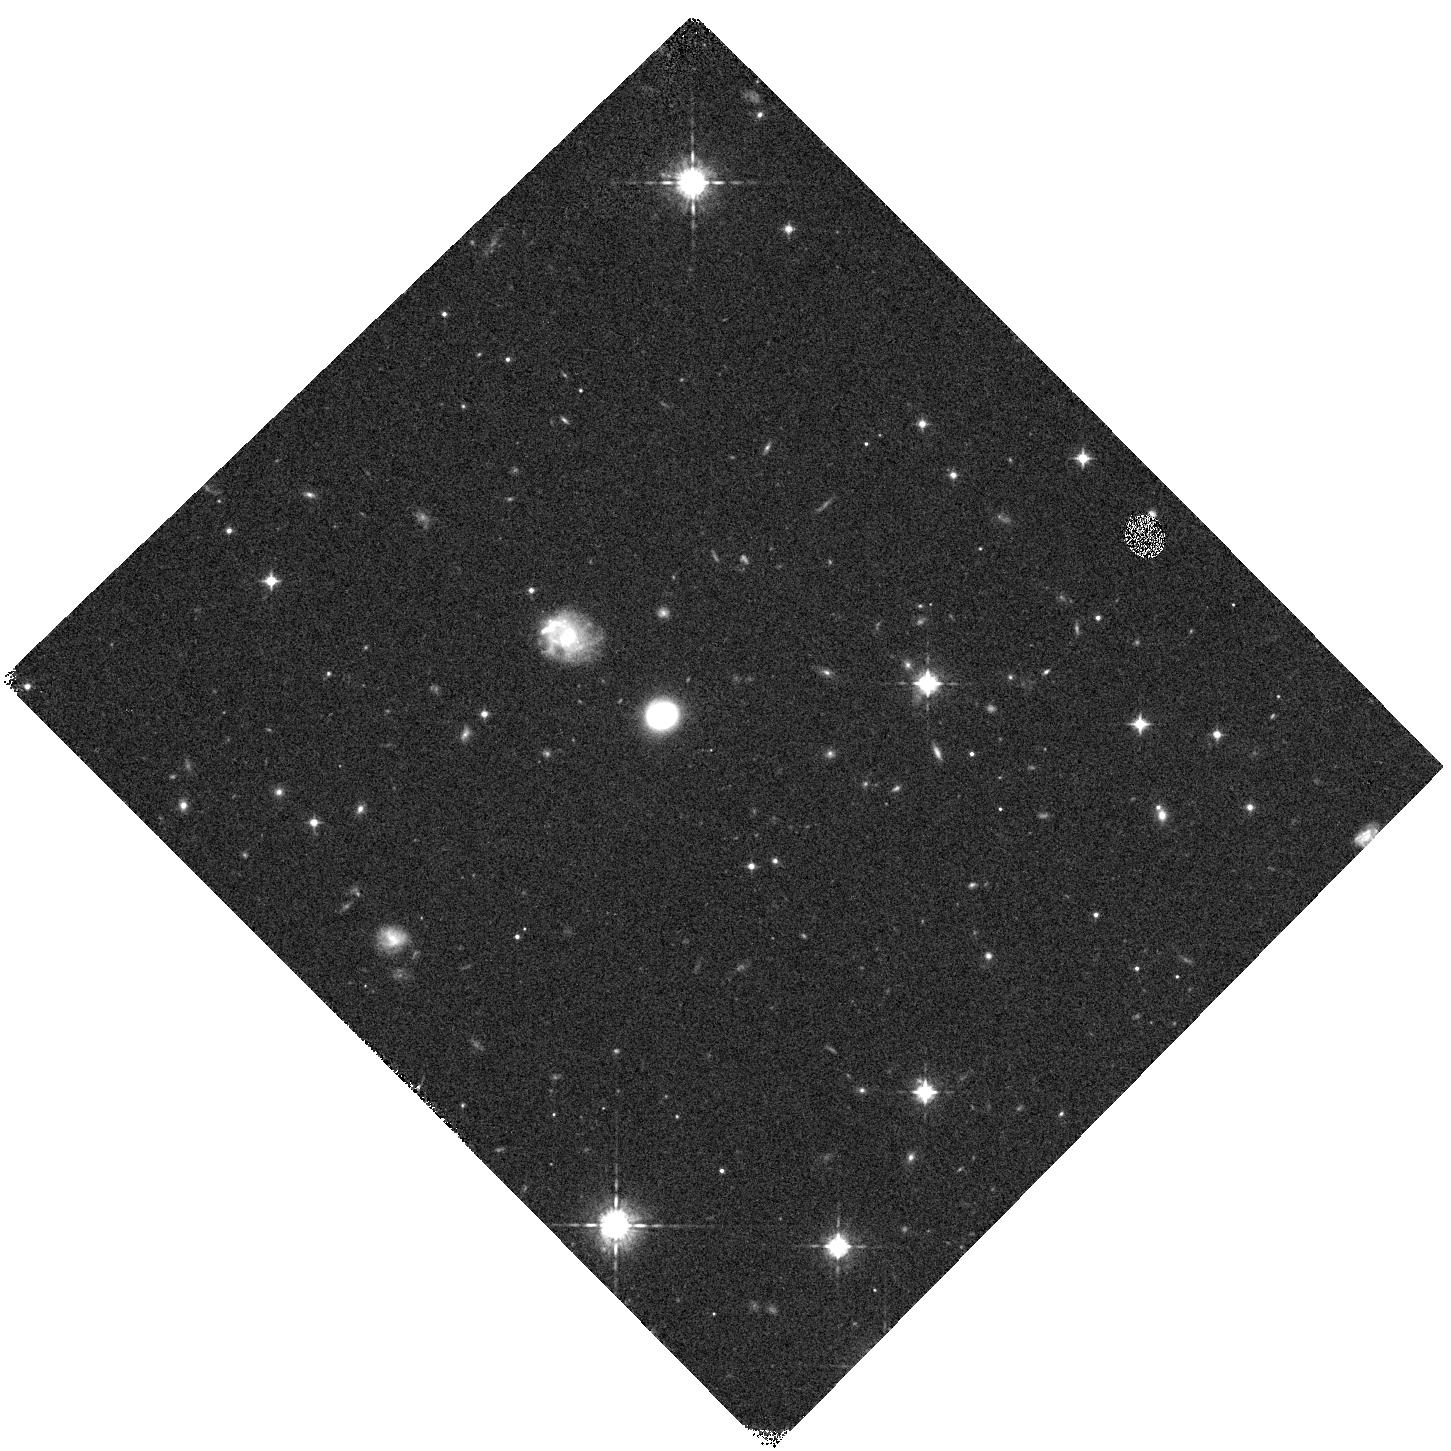
Target: FIELD080517. Instrument: WFC3/IR. Filter: F098M. Exposure: 12 min. Observation ID: hst_14276_01_wfc3_ir_f098m_icxf01

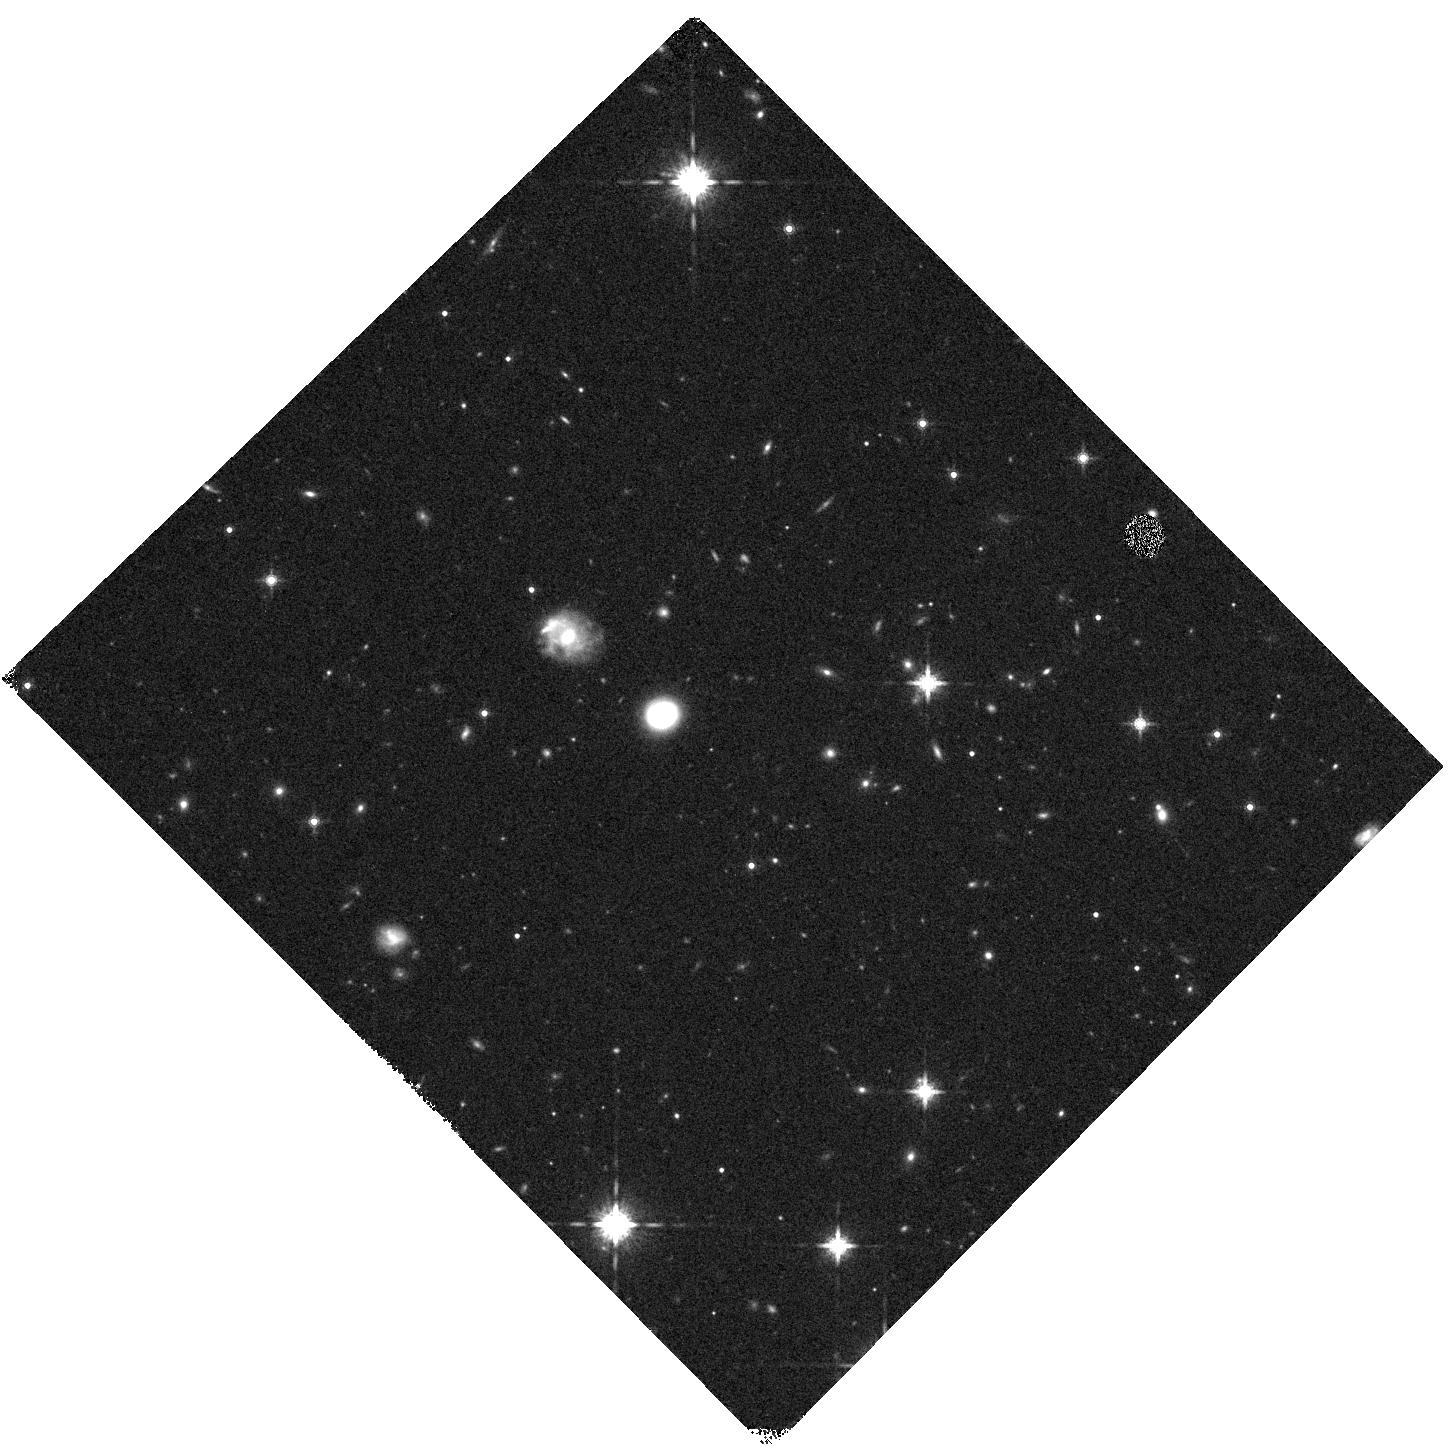
Target: FIELD080517. Instrument: WFC3/IR. Filter: F160W. Exposure: 8 min. Observation ID: hst_14276_01_wfc3_ir_f160w_icxf01

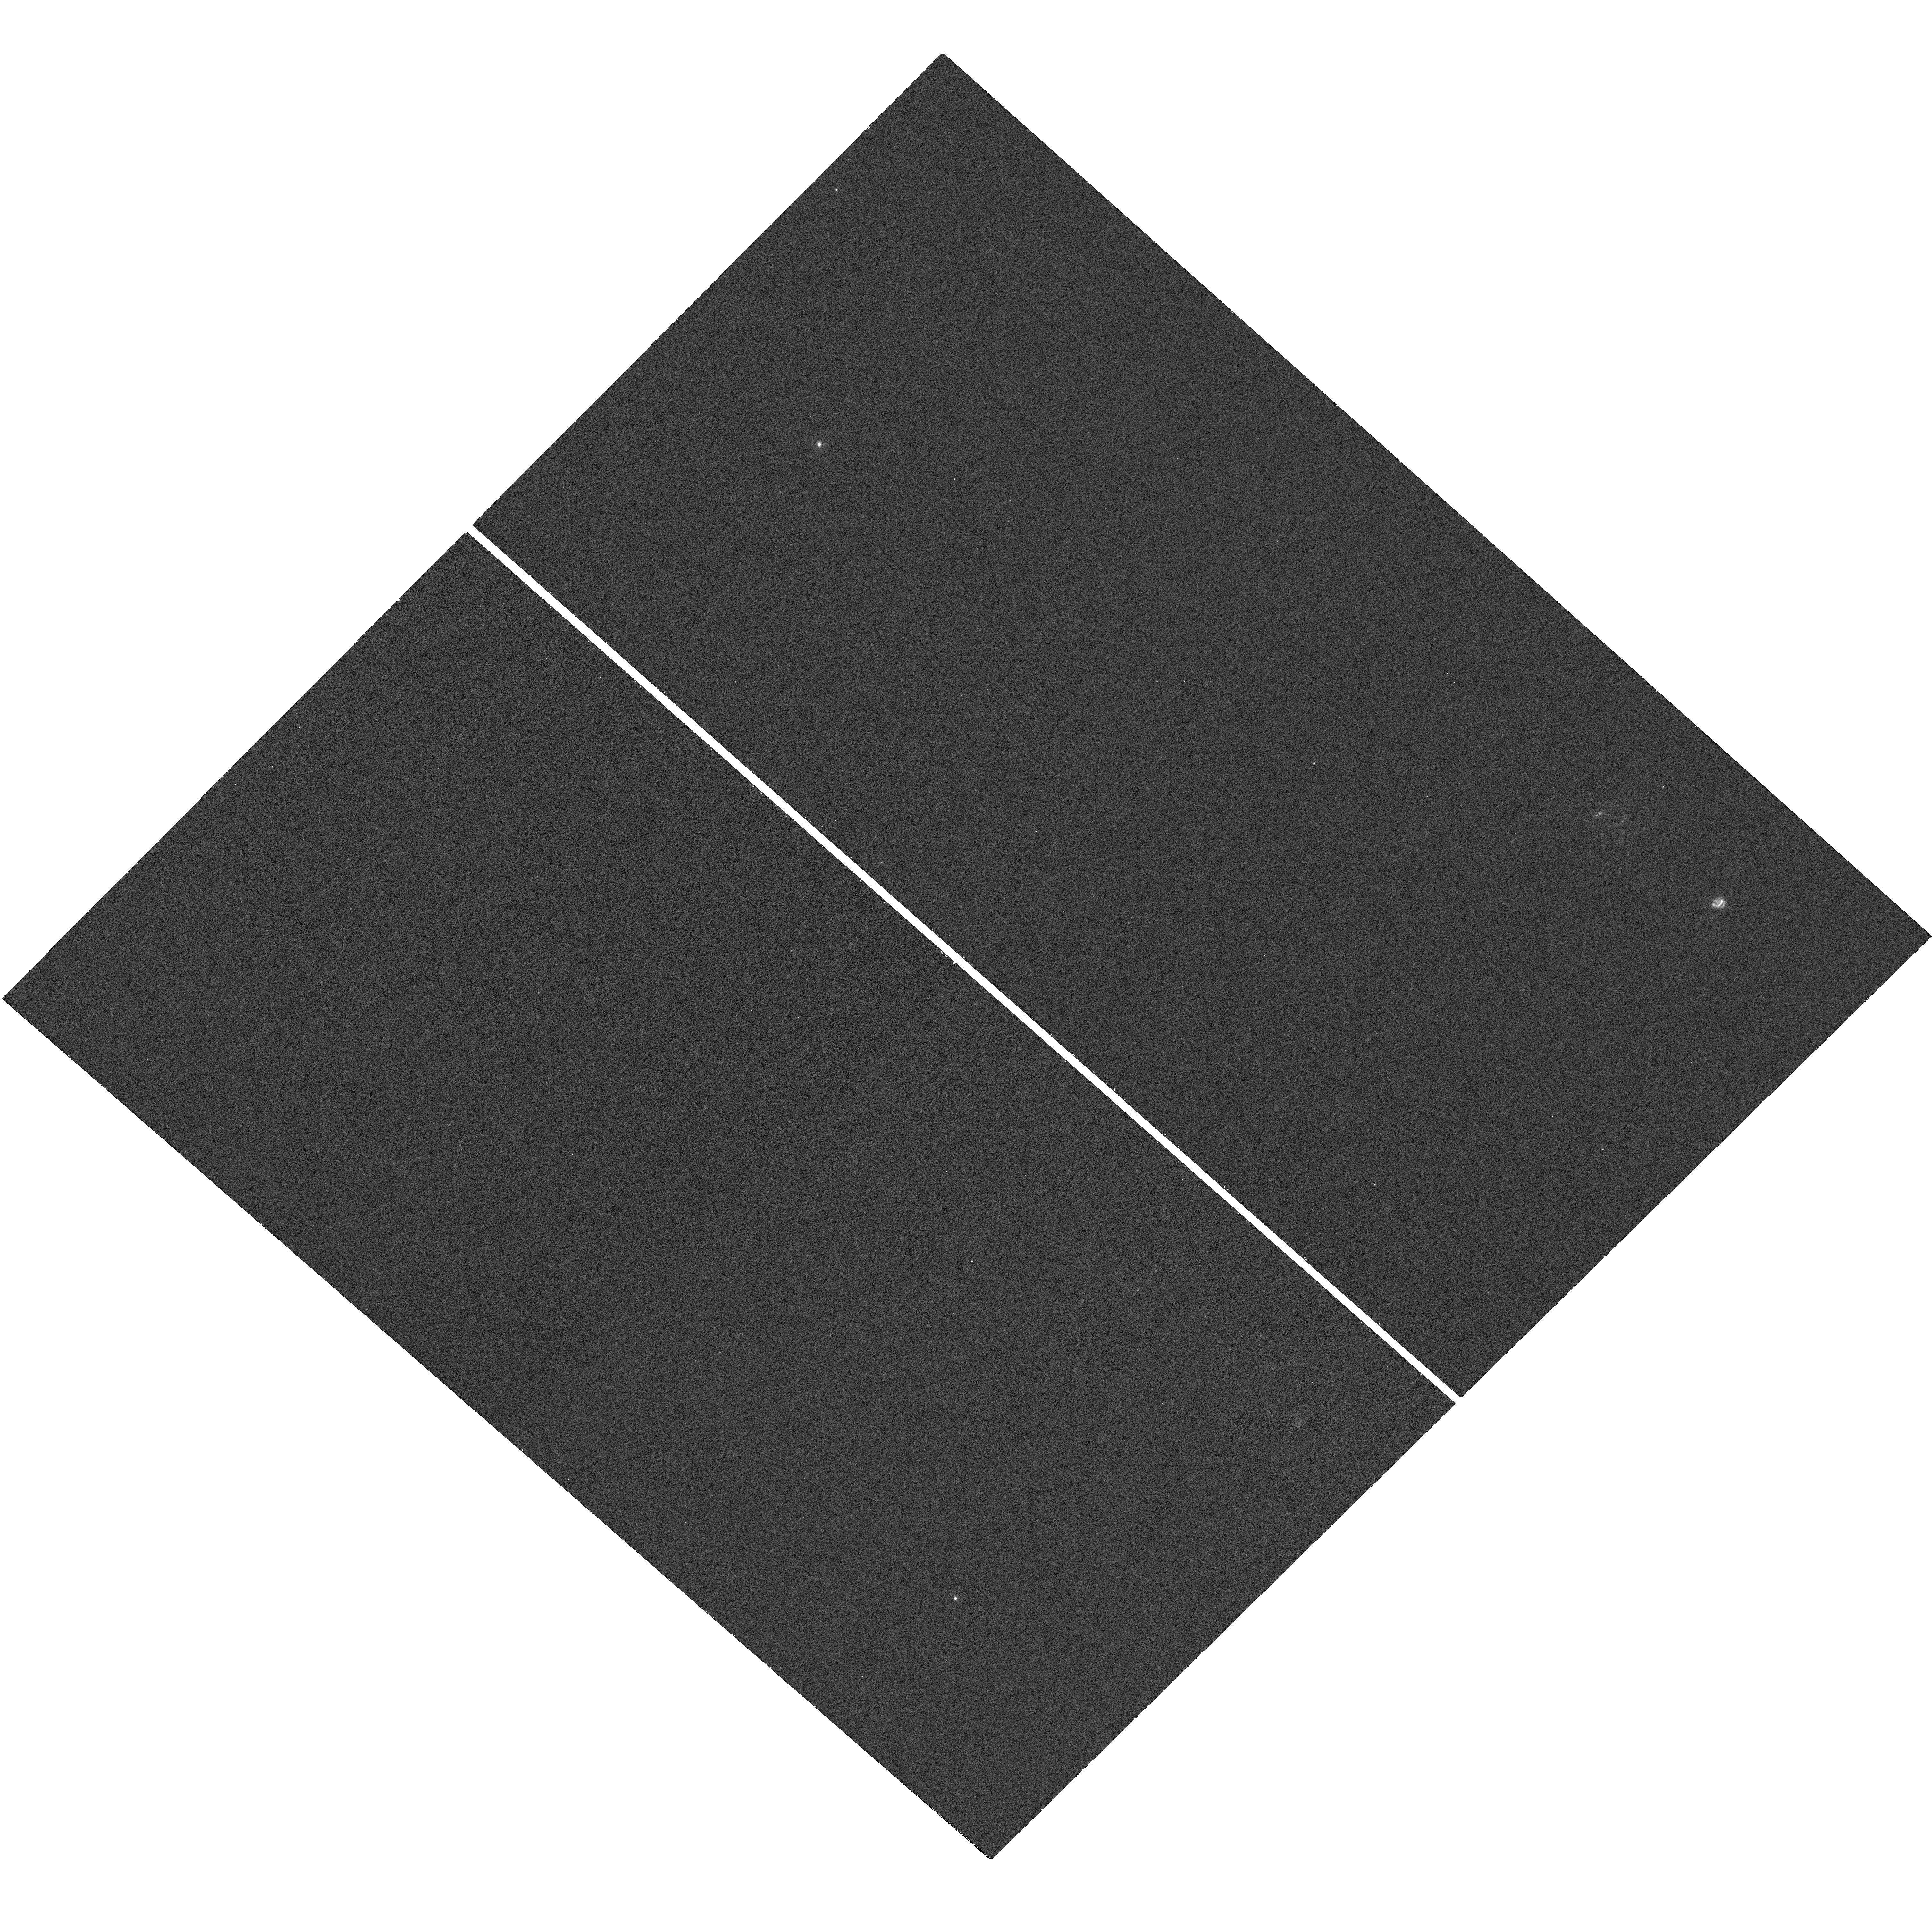
Target: FIELD080517. Instrument: WFC3/UVIS. Filter: F275W. Exposure: 21 min. Observation ID: hst_14276_01_wfc3_uvis_f275w_icxf01

Understanding the star formation environment of a very low redshift, low luminosity, long Gamma Ray Burst (PI: Stanway, Elizabeth R.)

Gamma ray bursts (GRBs) are potentially observable to the highest redshift, but their interpretation relies on a knowledge of their hosts and environment. GRB hosts are identified by a single stellar explosion which allows strong statistical statements on the global star formation distribution. However making these relies on local, low redshift exemplars in which the conditions giving rise to bursts can be studied. Unfortunately such sources are rare. We have identified an unusual, dusty GRB host in the local universe (host of low-luminosity GRB 080517 at z=0.09) which shows strong star formation and is exceptionally luminous in the infrared. It is also within 25 kpc and a few hundred km/s of a neighbouring galaxy, itself undergoing a merger. In this programme we wish to map this system in the ultraviolet and infrared. We will evaluate evidence for clumpy star formation and tidal interactions between the two galaxies, determining whether galaxy interactions may have contributed to the starbursts in both galaxies, and assessing whether this may have played a role in triggering the burst. If so, it is likely that the role of clustering and larger scale environment needs to be reassessed in inferences drawn from the redshift distribution of GRBs.